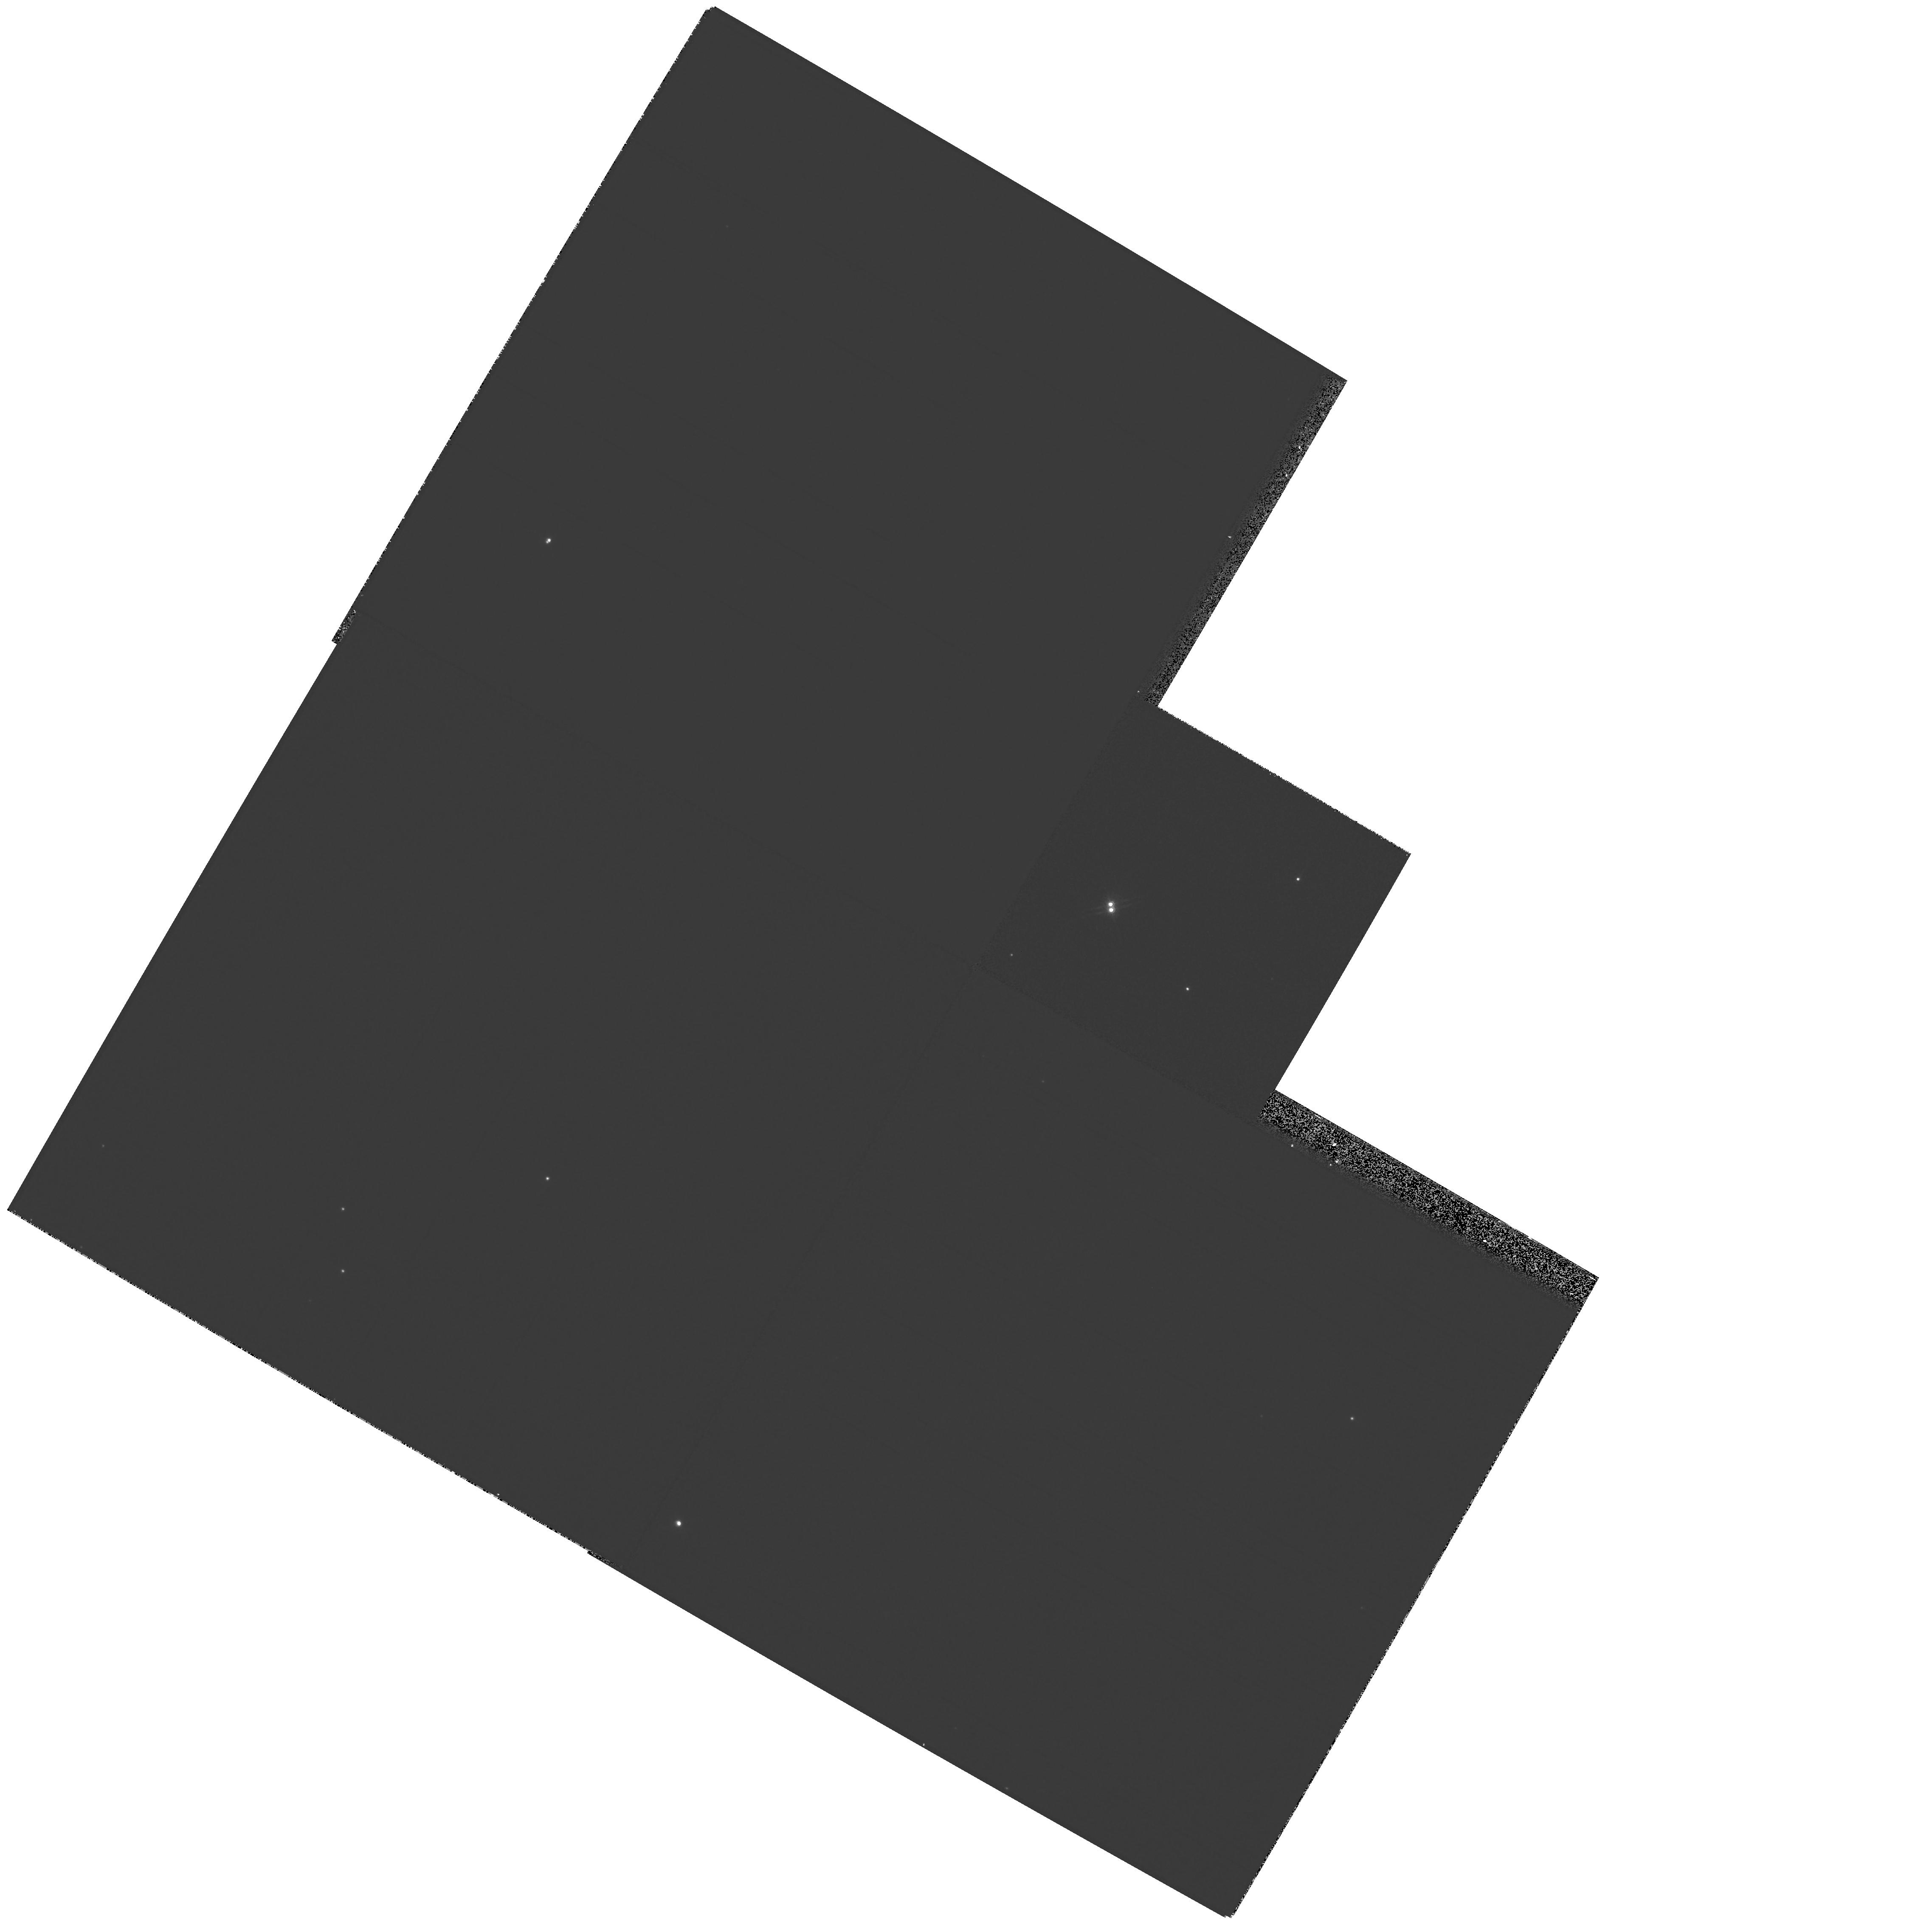
Target: G107-70. Instrument: WFPC2/PC. Filter: F814W. Exposure: 4 min. Observation ID: hst_8396_04_wfpc2_pc_f814w_u59h04

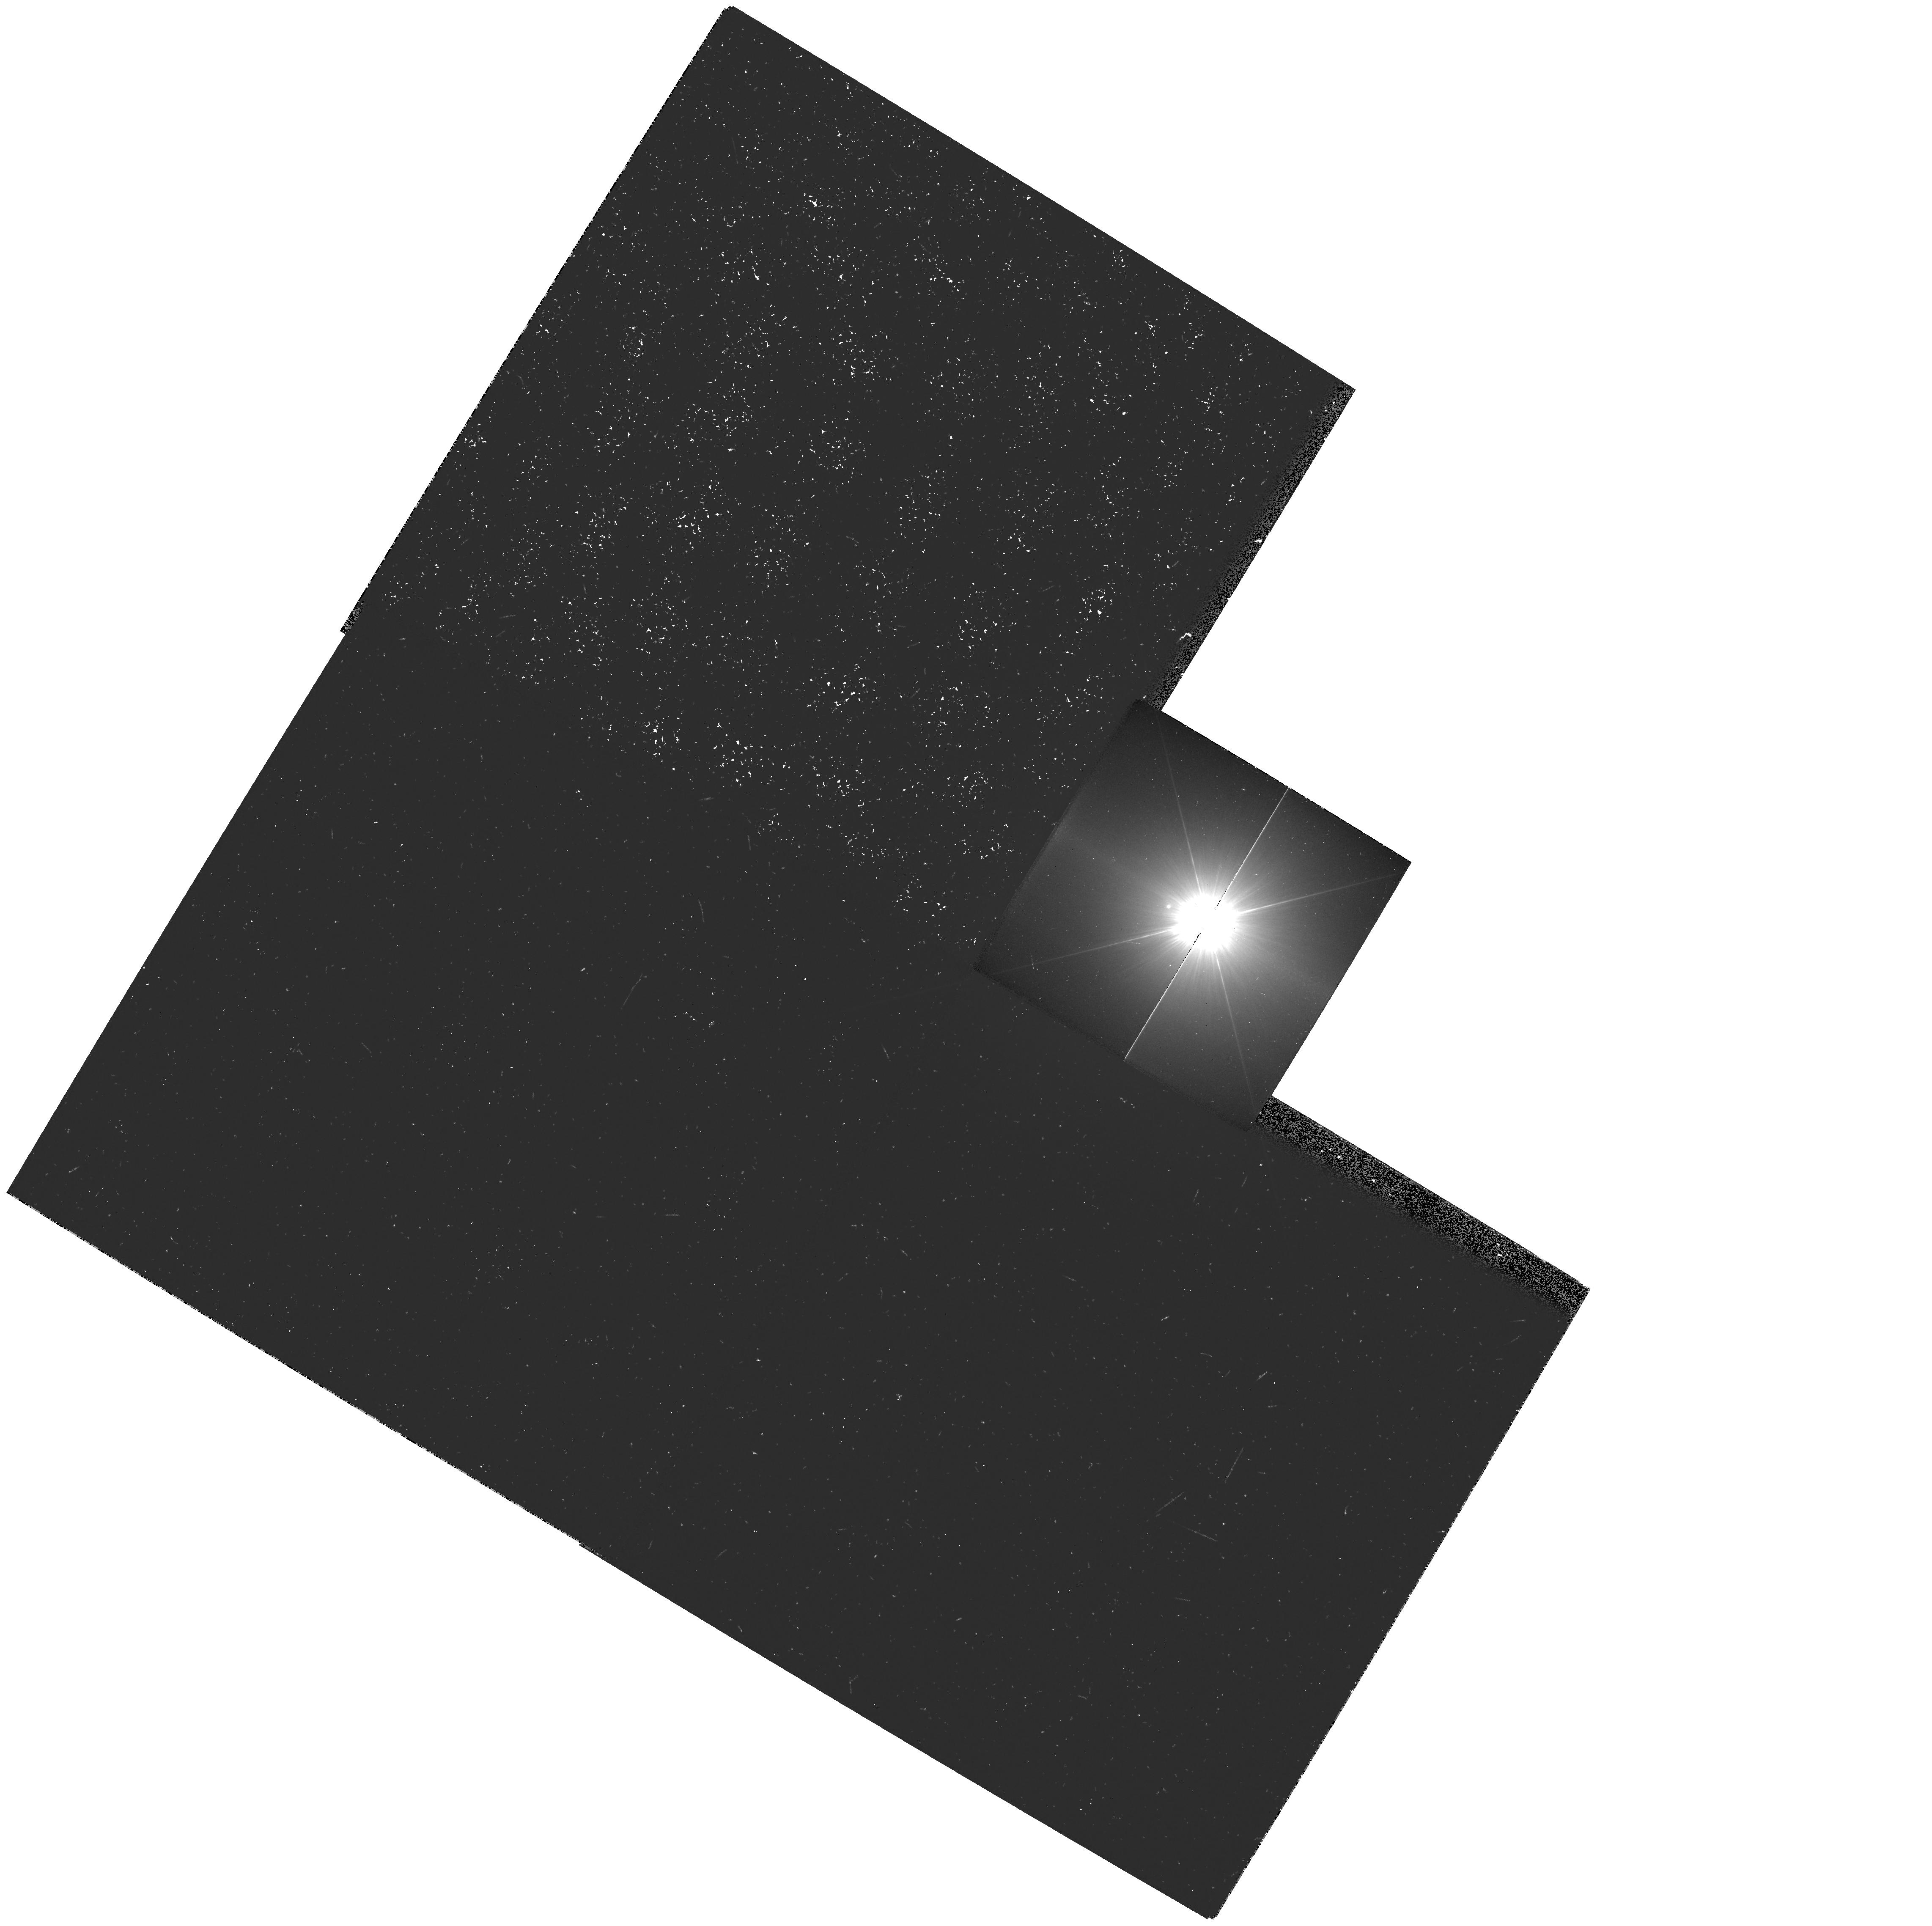
Target: PROCYON. Instrument: WFPC2/PC. Filter: F218W. Exposure: 11 min. Observation ID: hst_8396_01_wfpc2_pc_f218w_u59h01

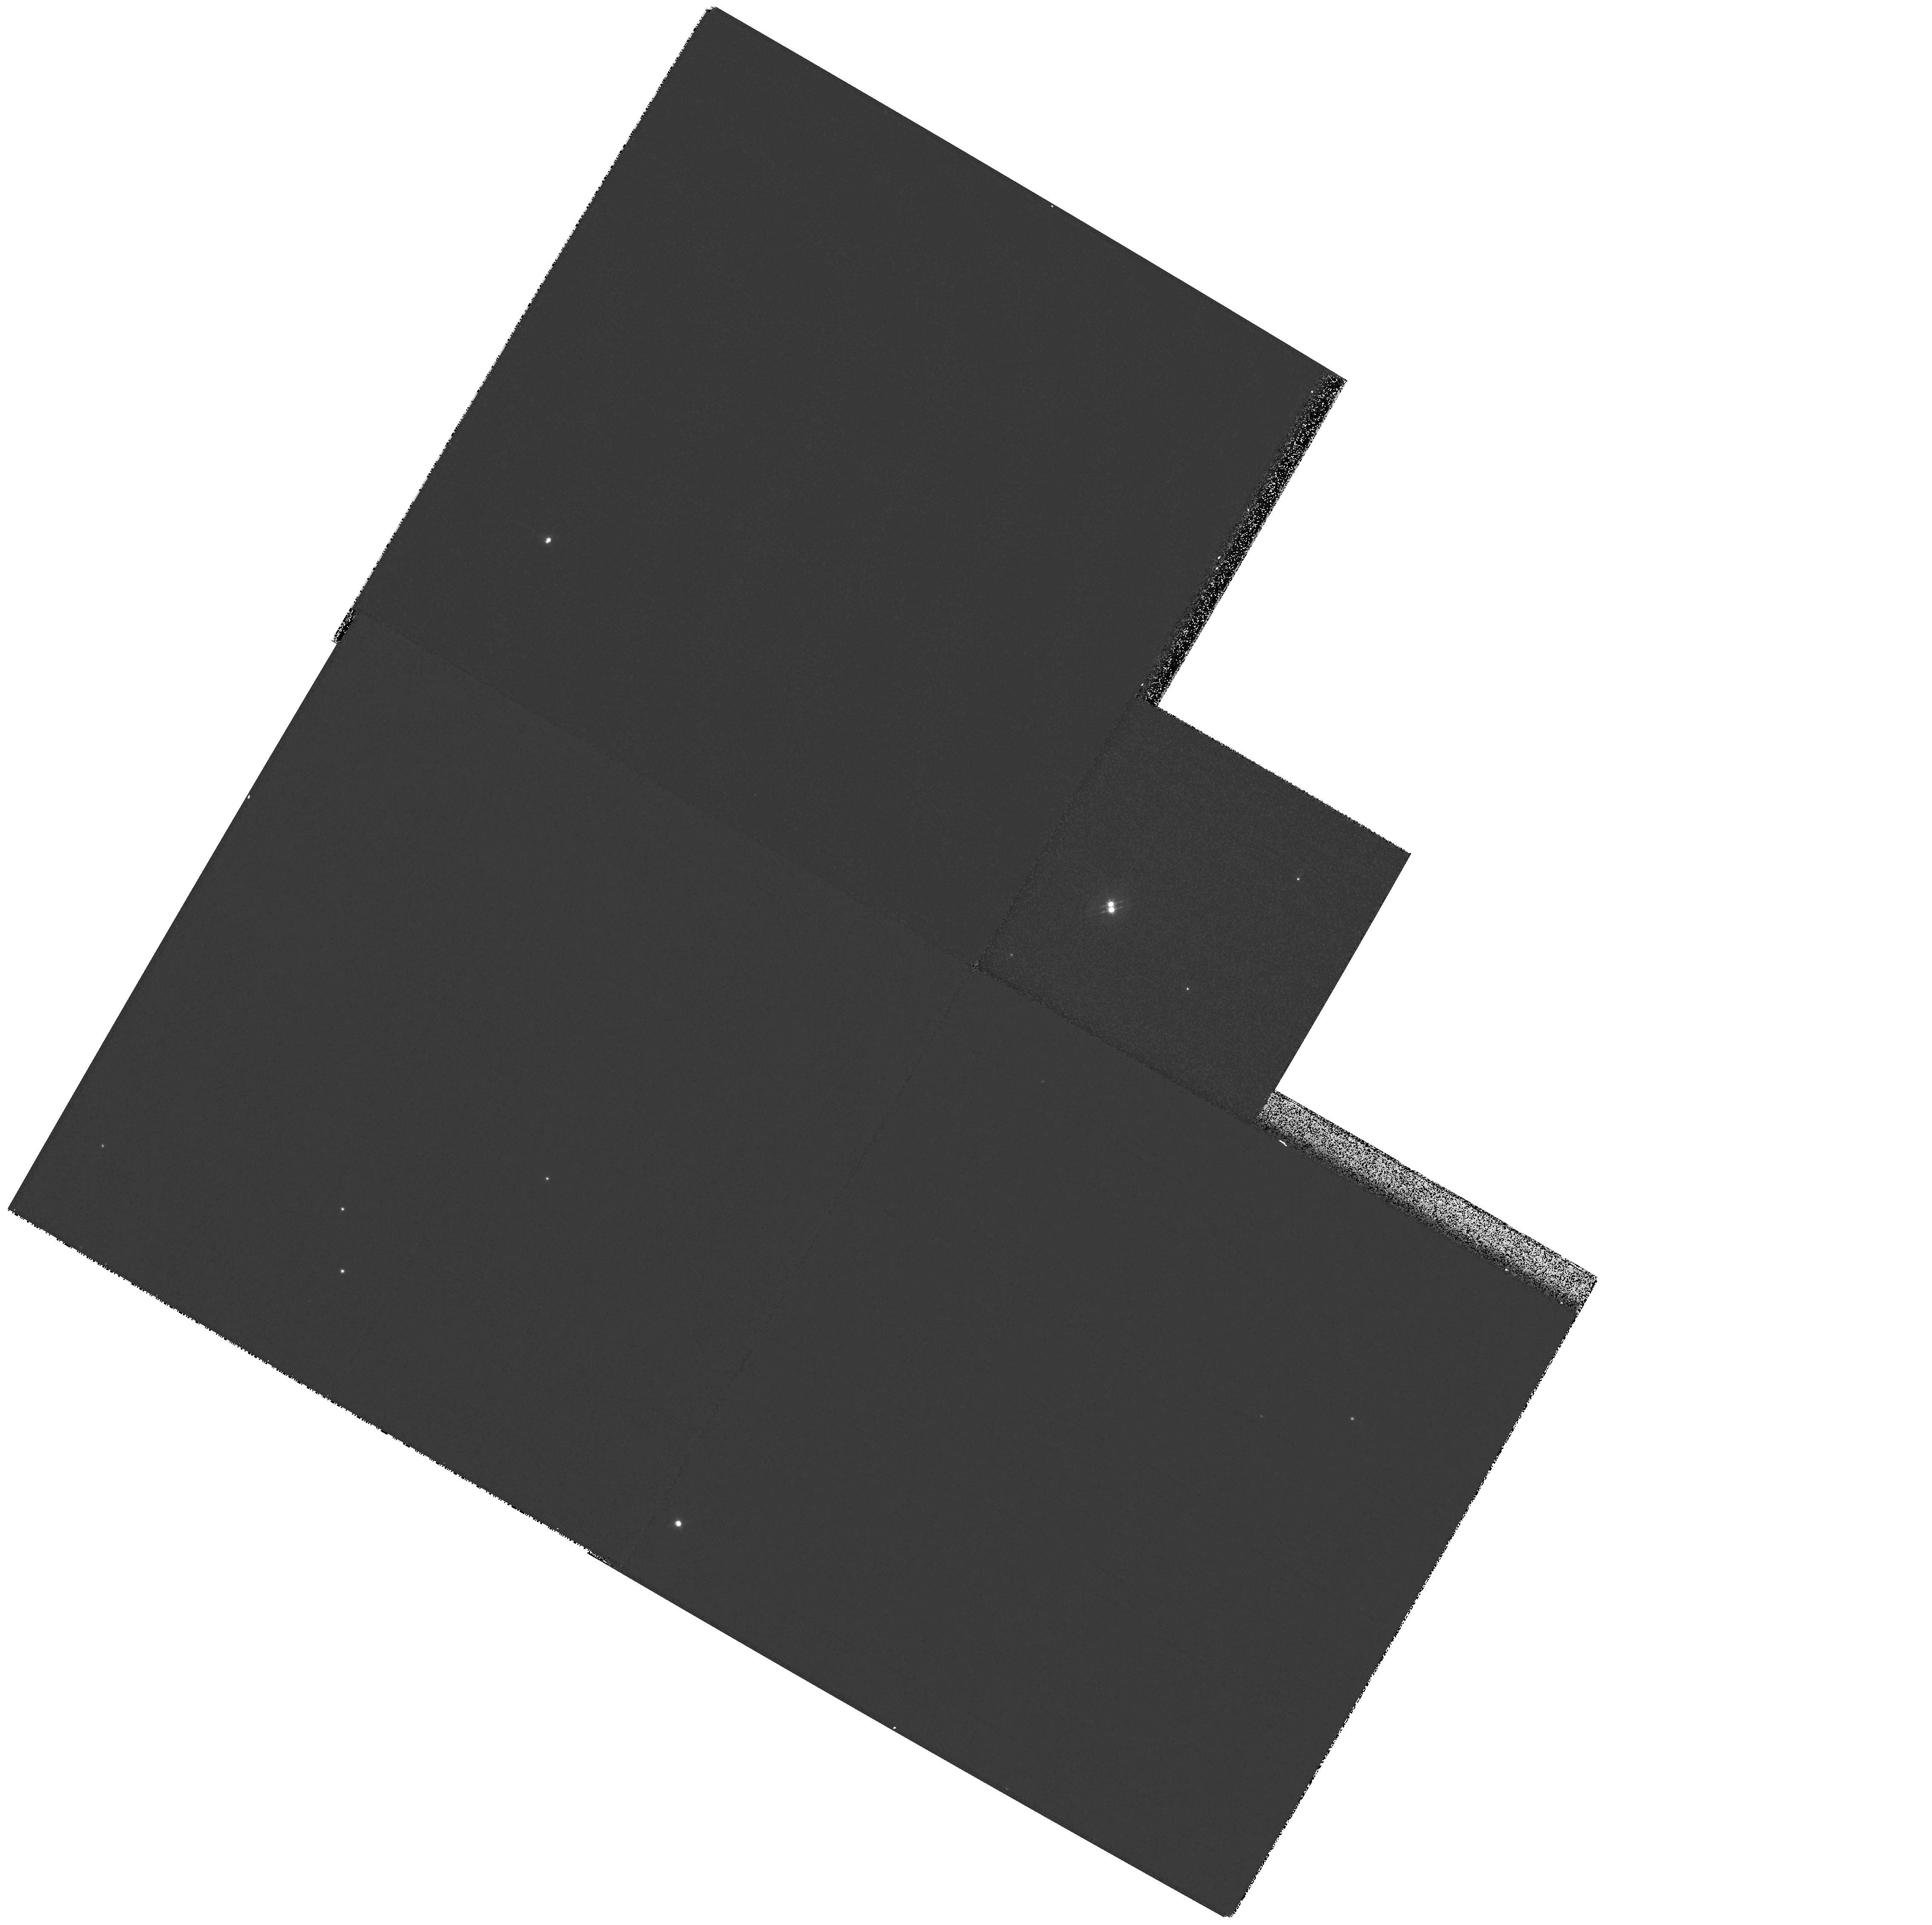
Target: G107-70. Instrument: WFPC2/PC. Filter: F555W. Exposure: 5 min. Observation ID: hst_8396_04_wfpc2_pc_f555w_u59h04

WFPC2 Observations of Astrophysically Important Visual Binaries - Continued (PI: Bond, Howard E.)

We recently used WFPC2 images of Procyon A and B to measure an extremely accurate separation of the bright F star and its much fainter white-dwarf companion. Combined with ground-based astrometry of the bright star, our observation significantly revises downward the derived masses, and brings Procyon A into excellent agreement with theoretical evolutionary tracks for the first time. We now propose to begin a modest but long-term program of WFPC2 measurements of astrophysically important visual binaries, working in a regime of large magnitude differences and/or faint stars where ground-based speckle interferometry cannot compete. We have selected three systems: Procyon (P=40 yr), for which continued monitoring will even further refine the very accurate masses; Mu Cas (P=21 yr), a famous metal-deficient G dwarf for which accurate masses will lead to the star's helium content with cosmological implications; and G 107-70, a close double white dwarf (P=18 yr) that promises to add two accurate masses to the tiny handful of white-dwarf masses that are directly known from dynamical measurements.